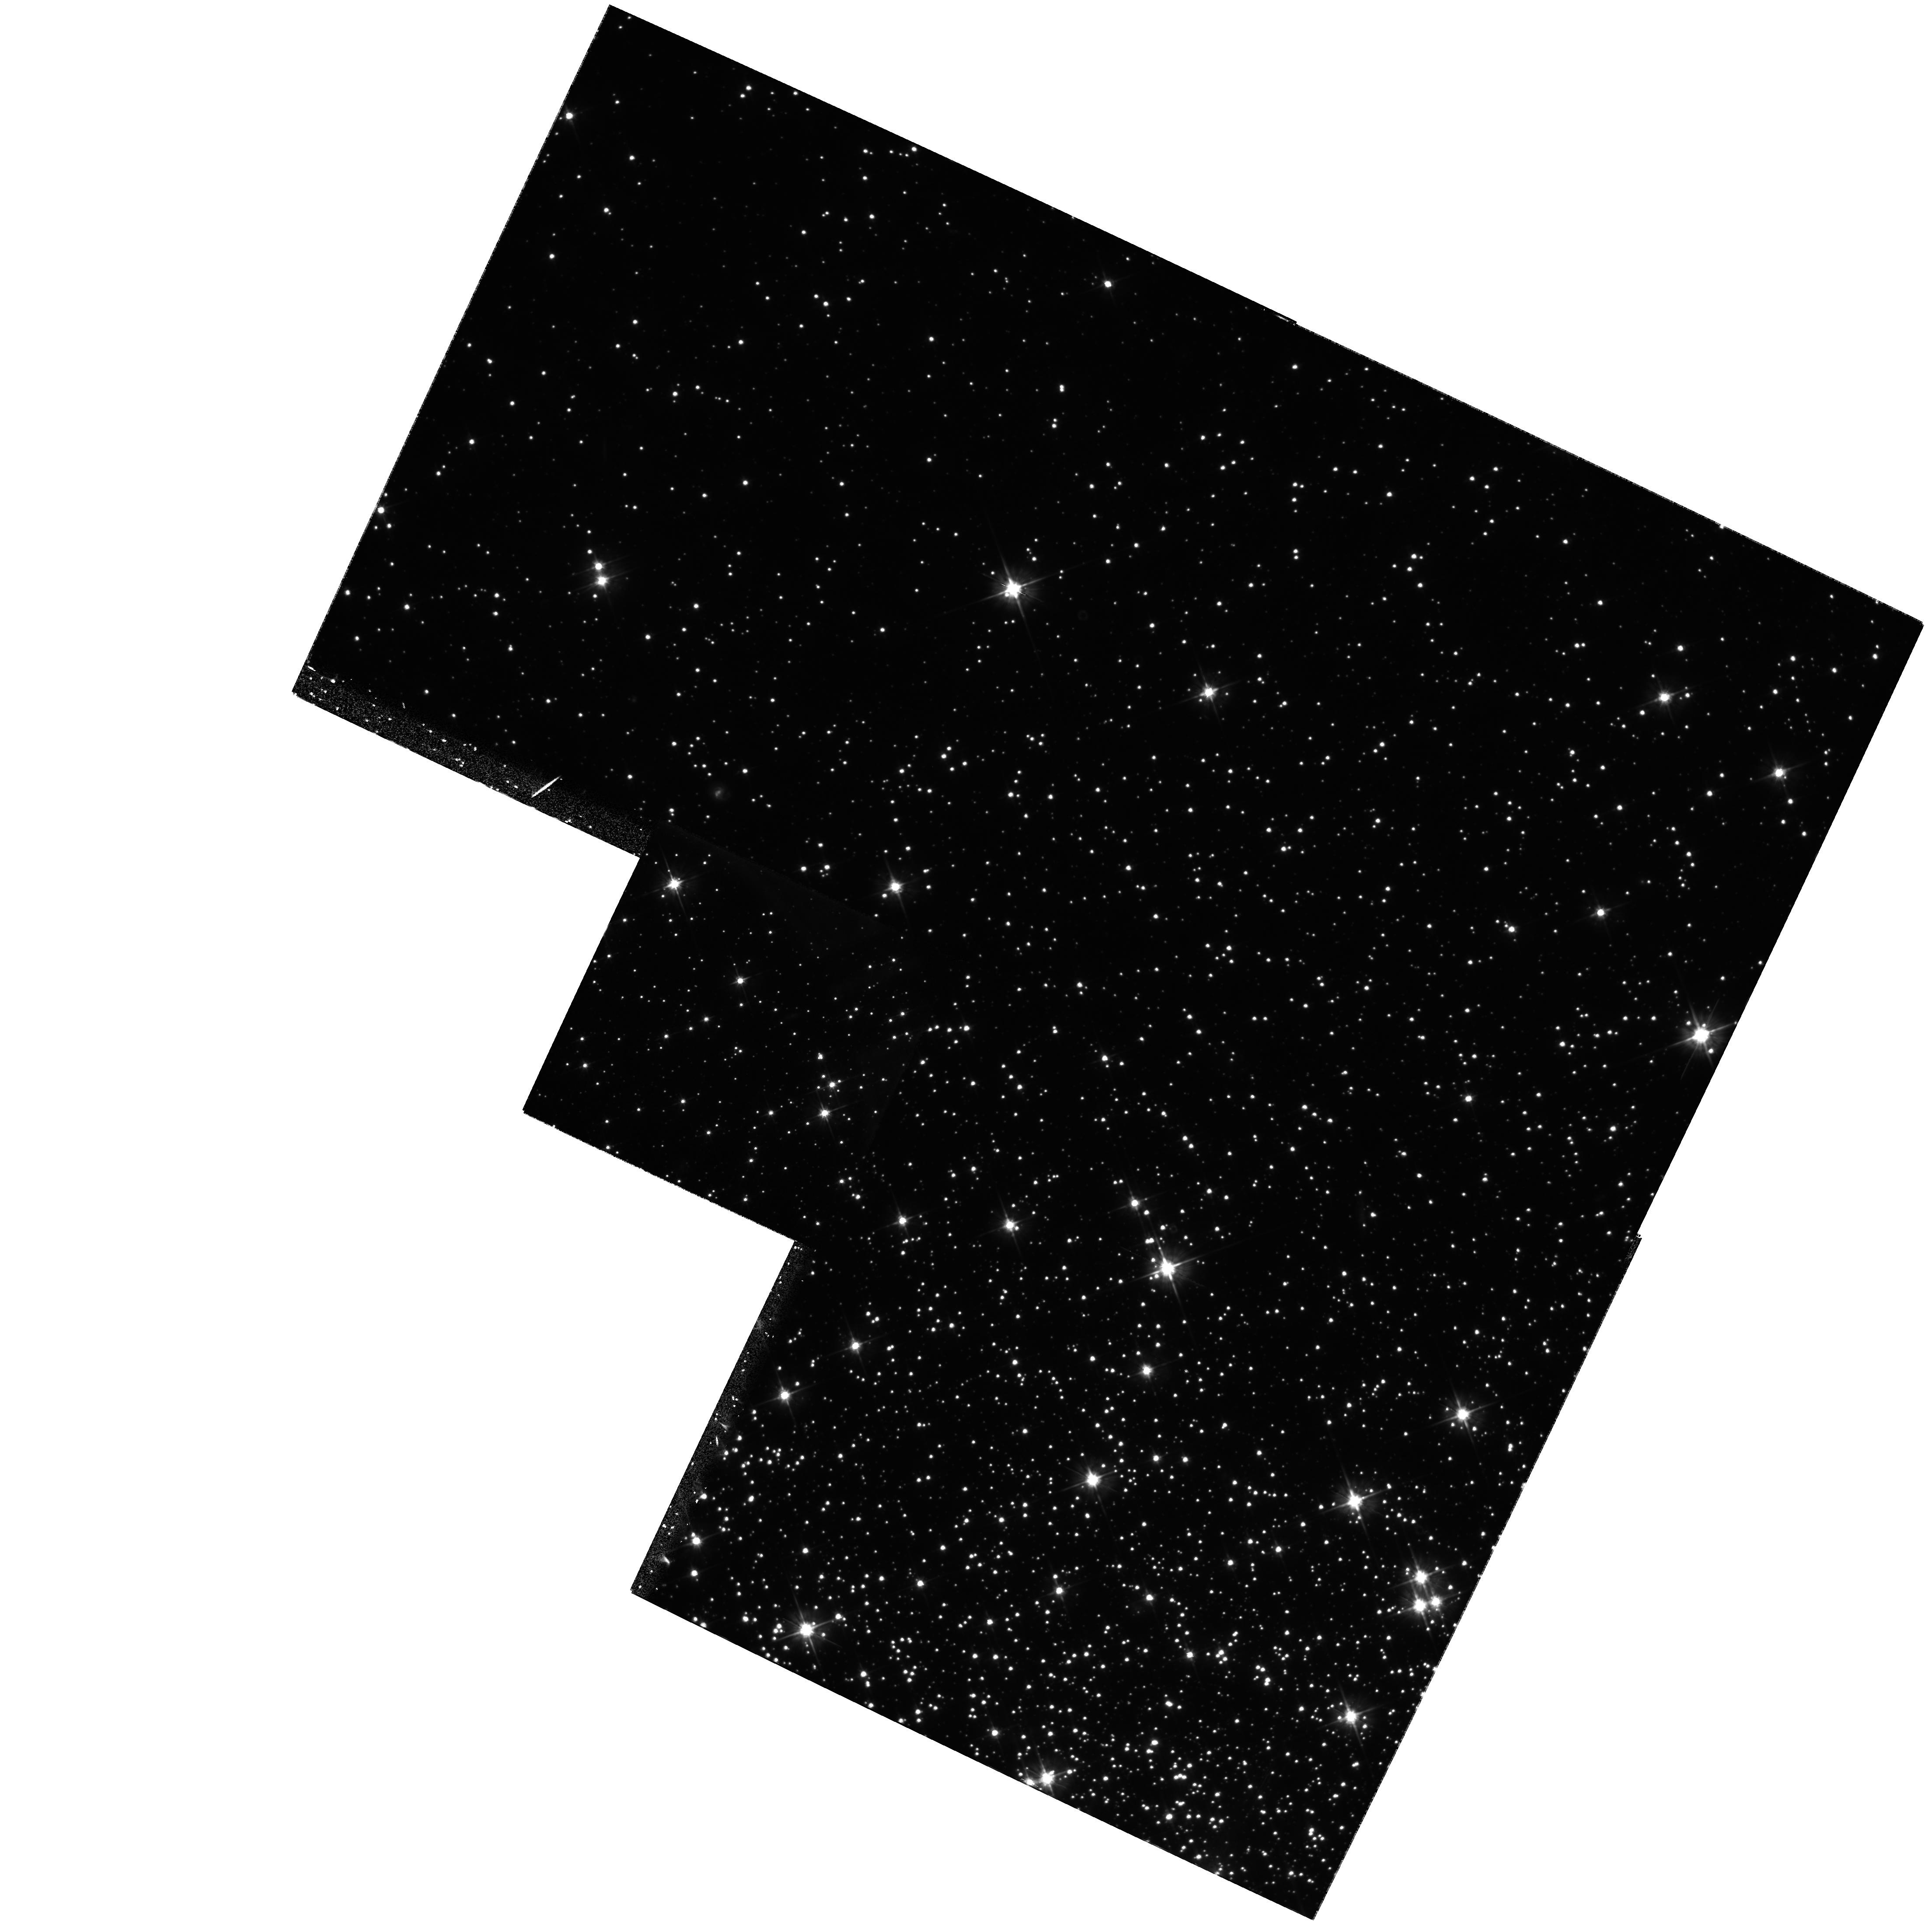
Target: NGC5904
Instrument: WFPC2/PC
Filter: F555W
Exposure: 1.3 h
Observation ID: hst_8310_02_wfpc2_pc_f555w_u5d902

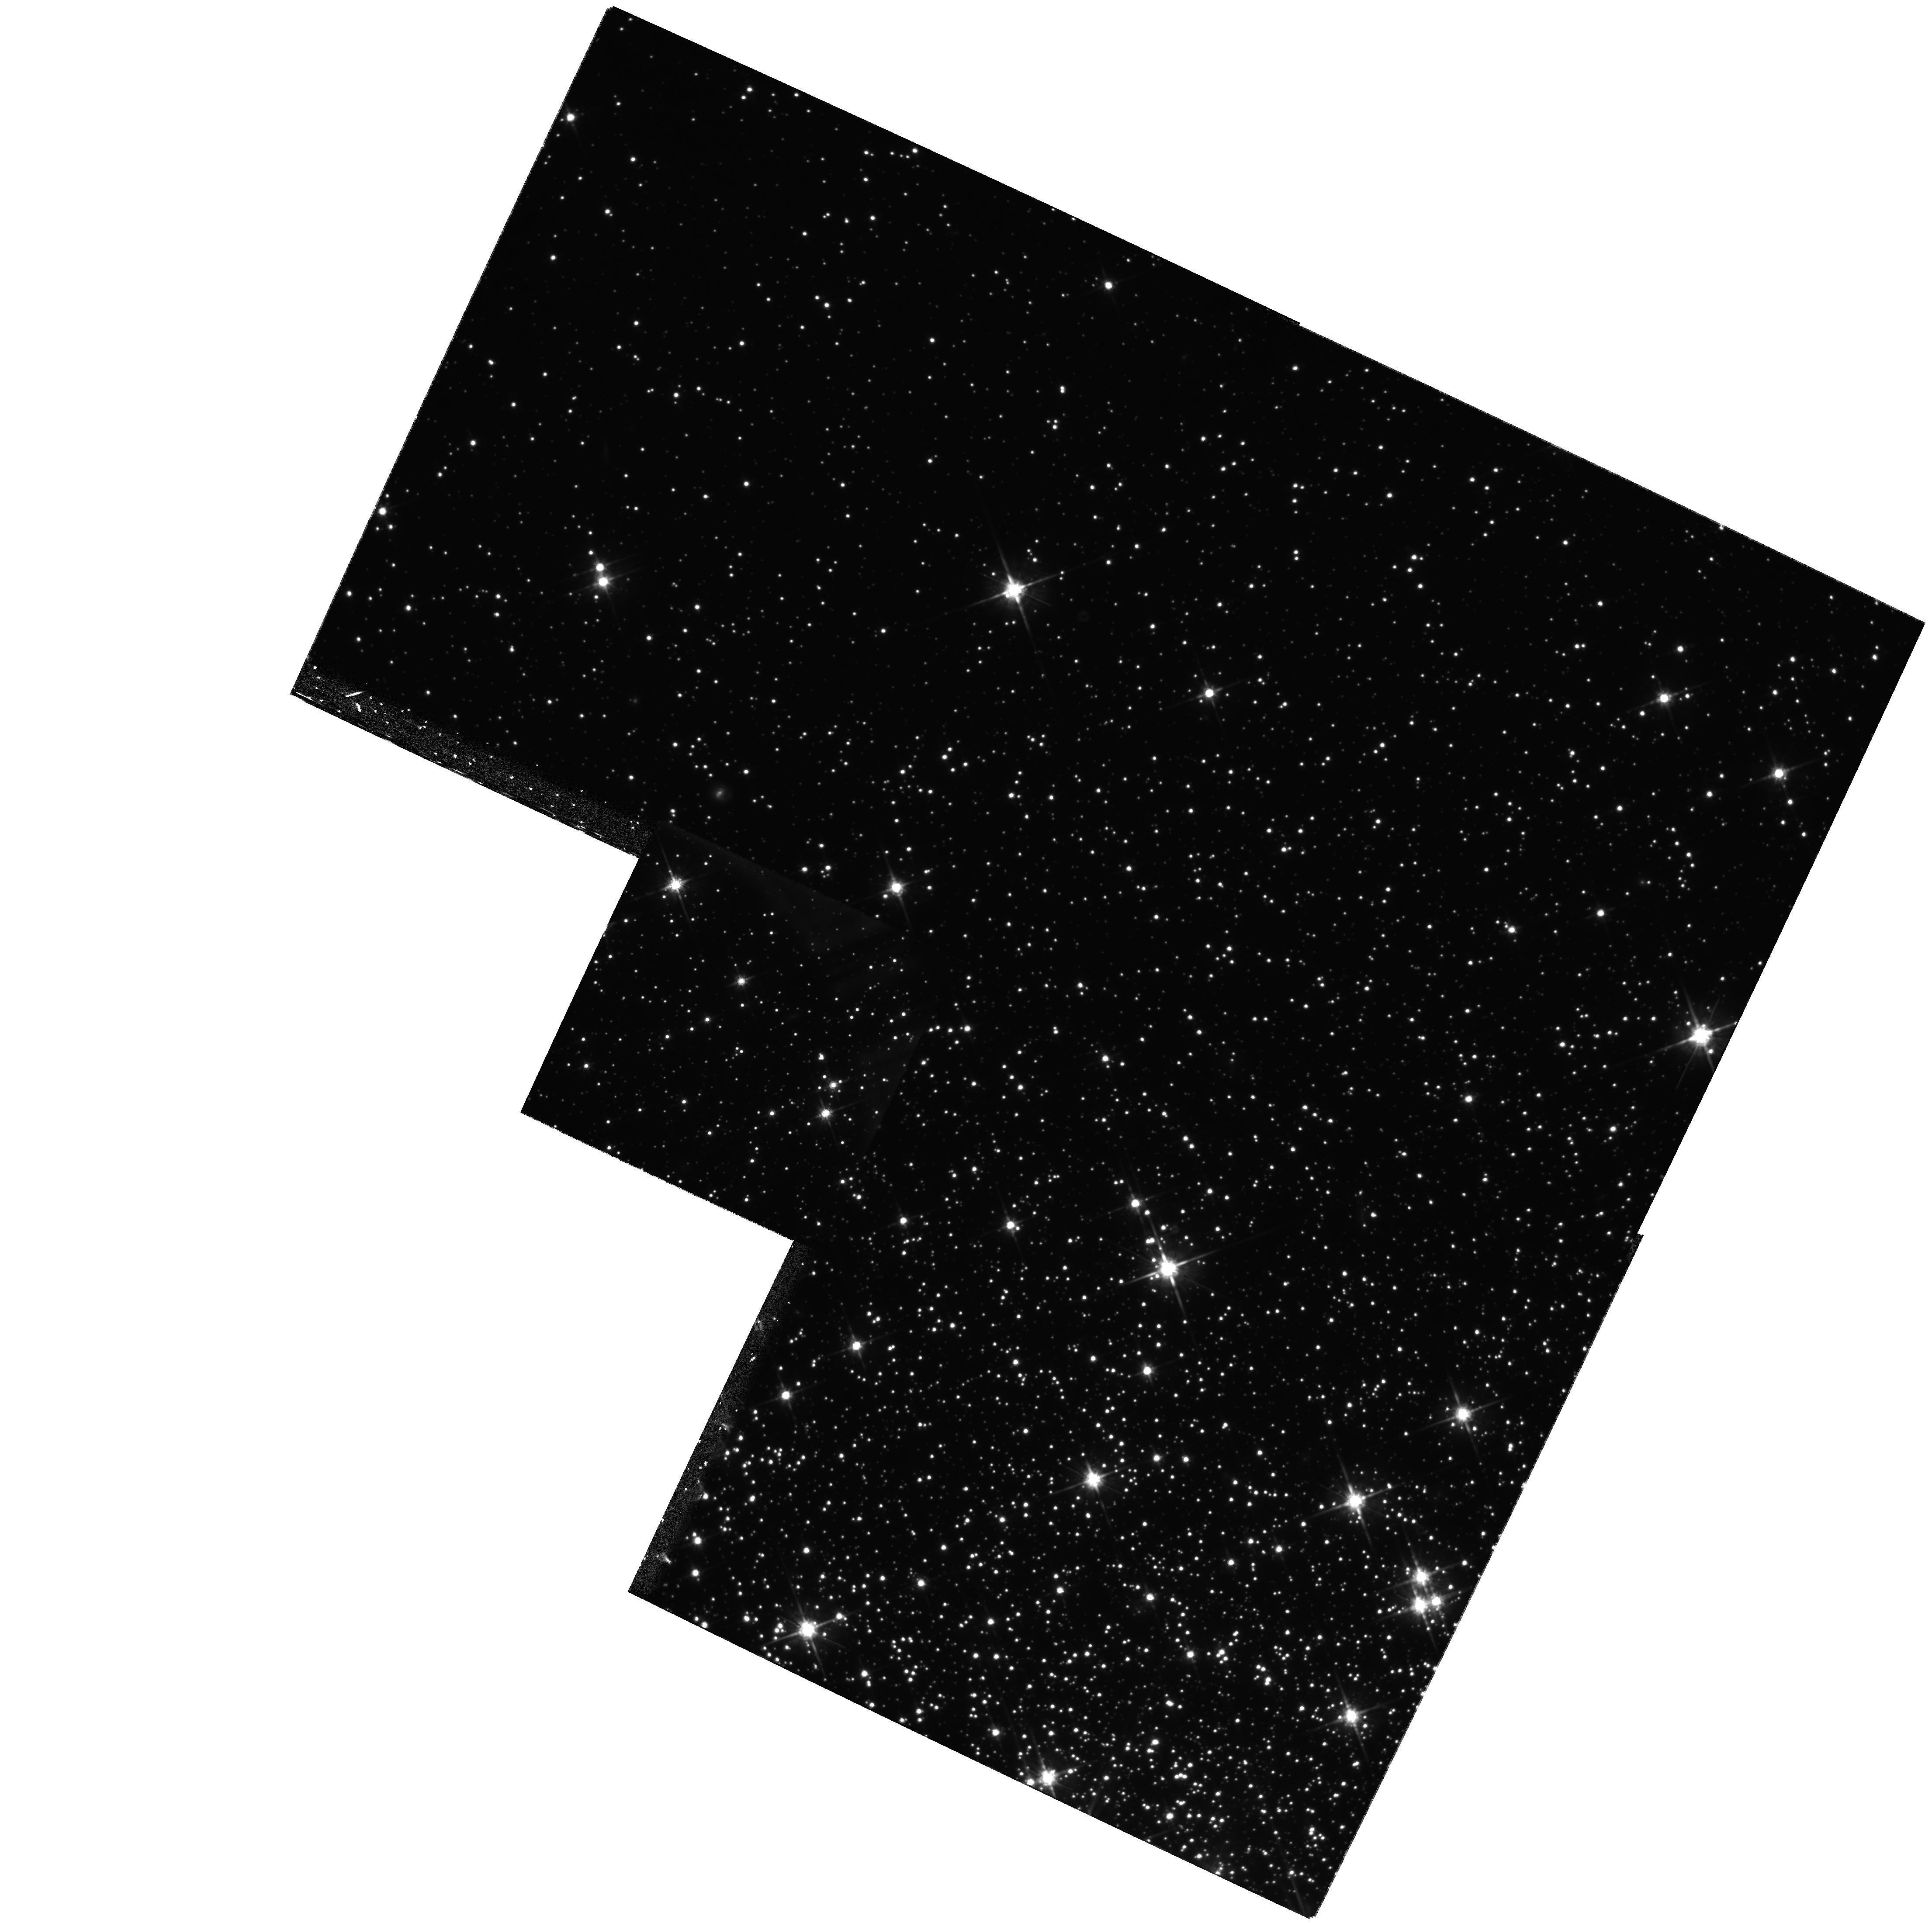
Target: NGC5904
Instrument: WFPC2/PC
Filter: F814W
Exposure: 1.9 h
Observation ID: hst_8310_04_wfpc2_pc_f814w_u5d904

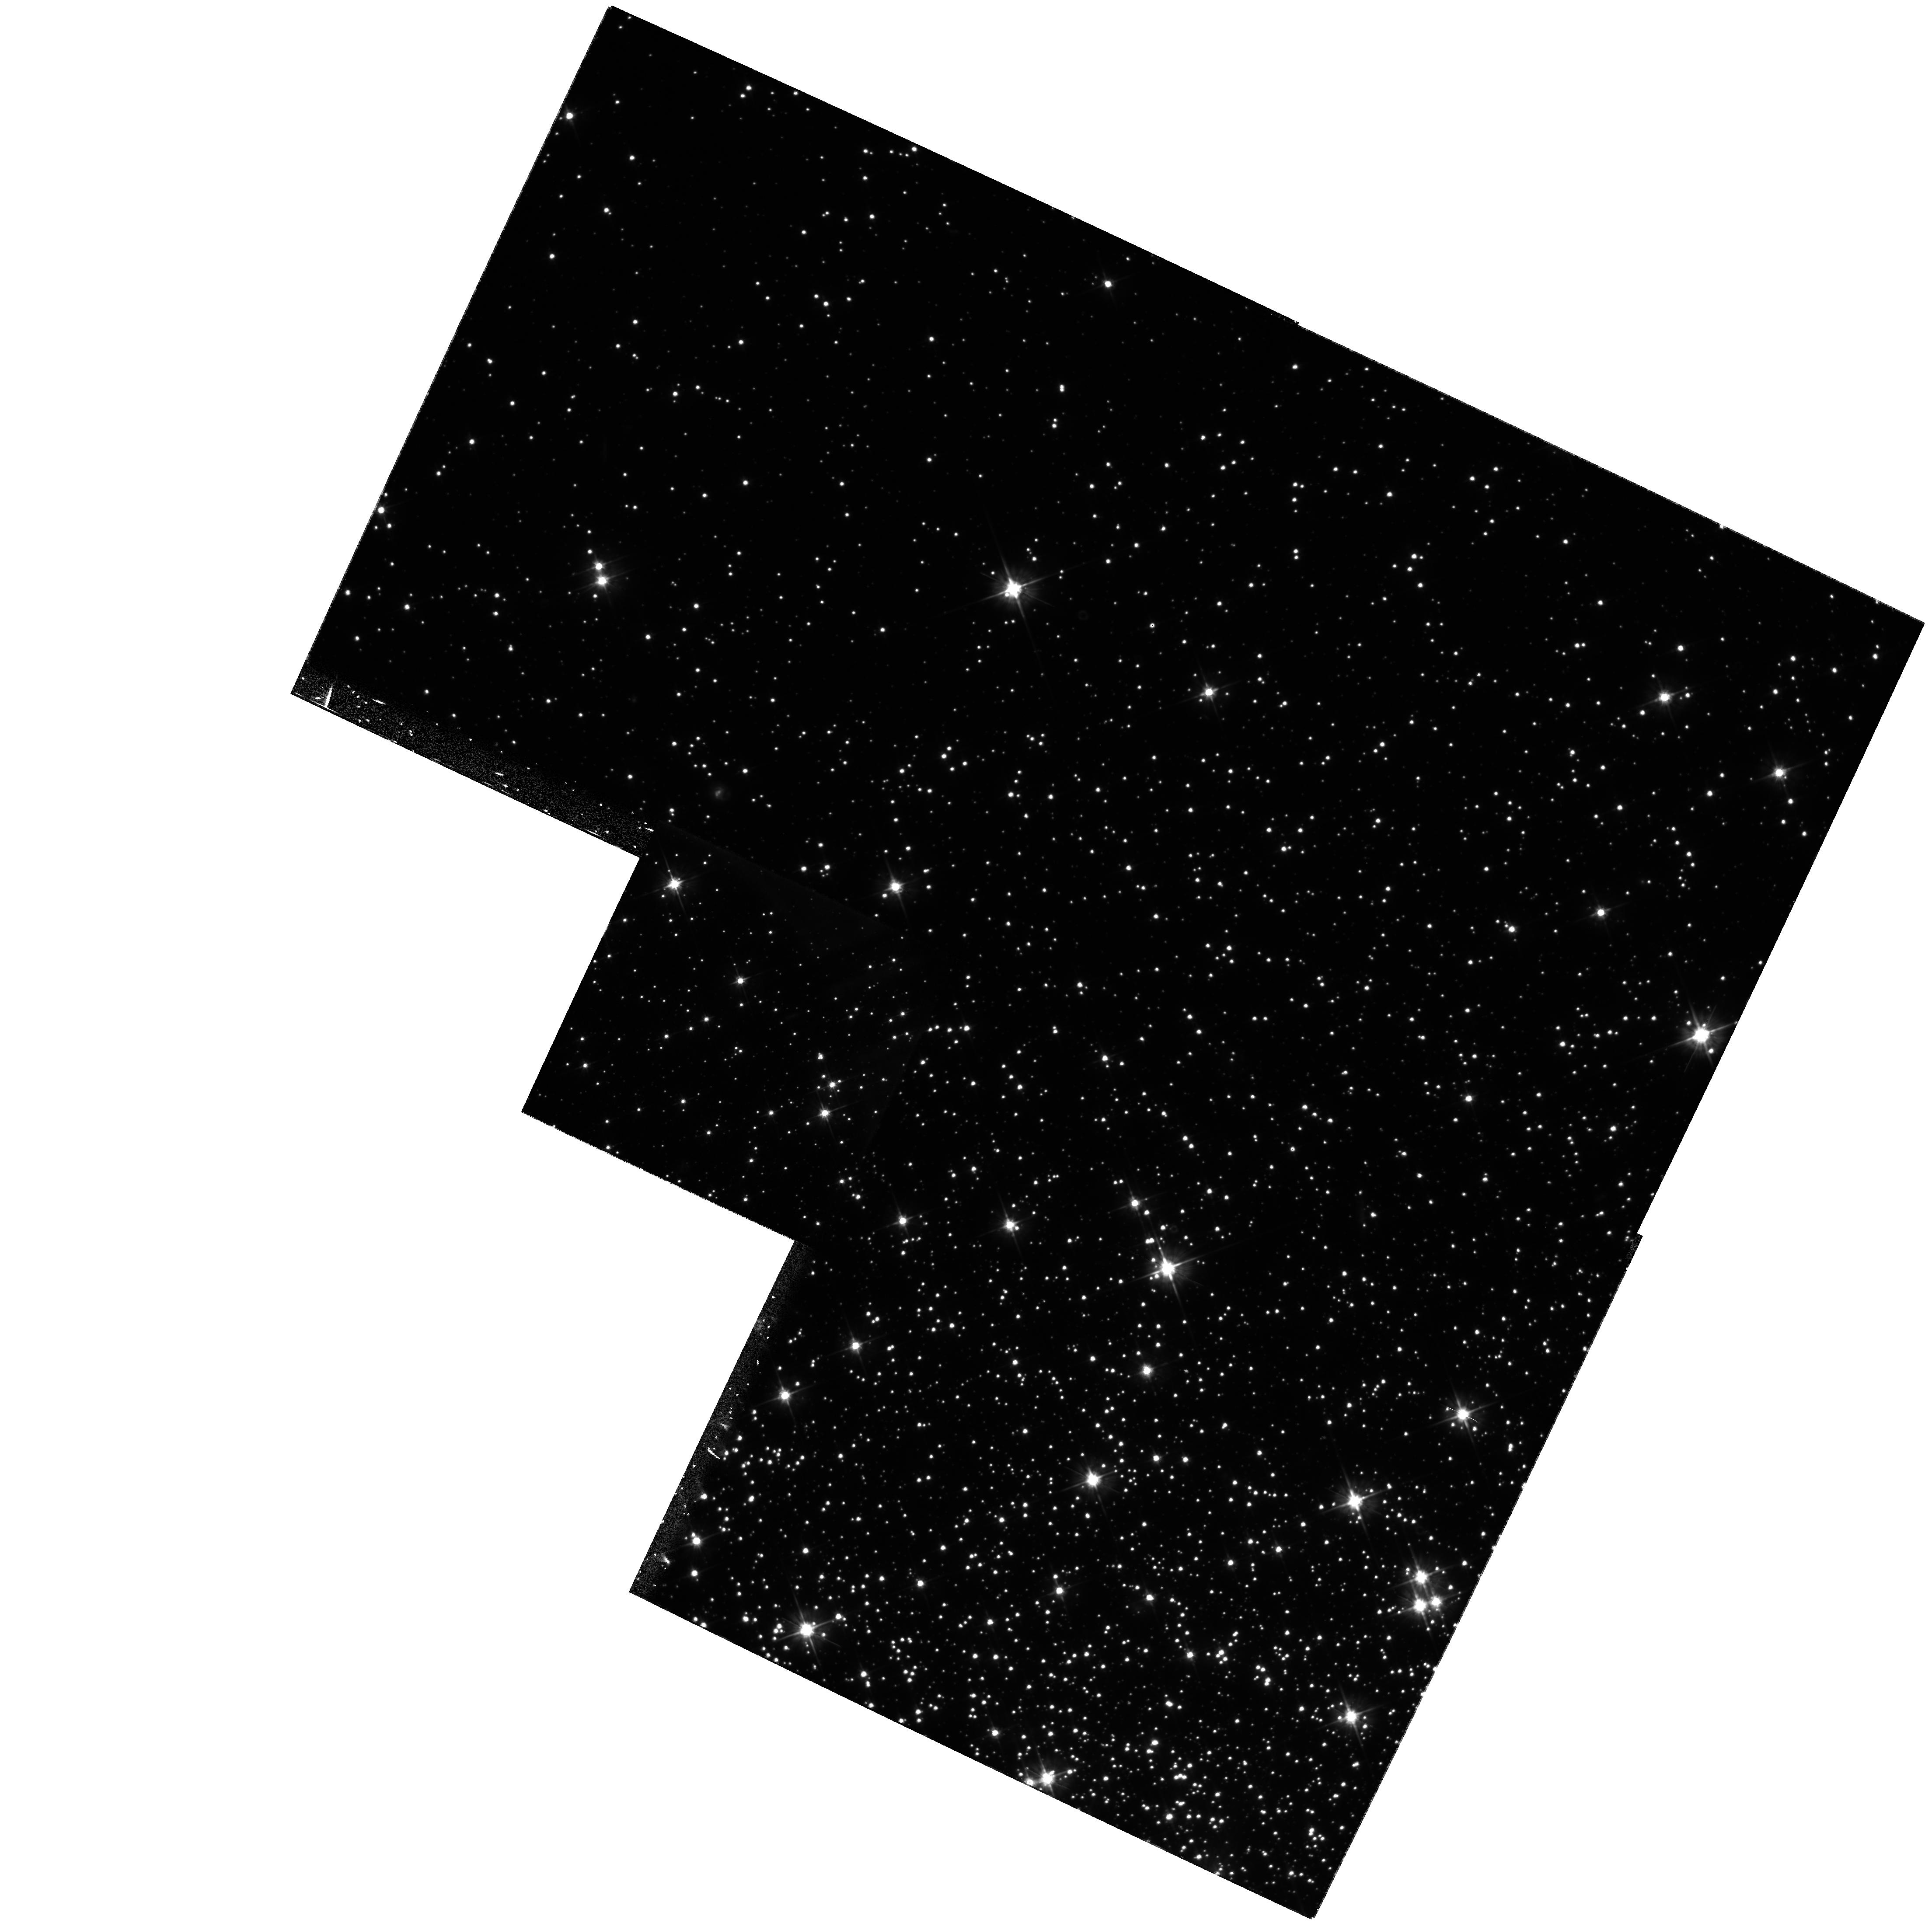
Target: NGC5904
Instrument: WFPC2/PC
Filter: F555W
Exposure: 1.3 h
Observation ID: hst_8310_01_wfpc2_pc_f555w_u5d901

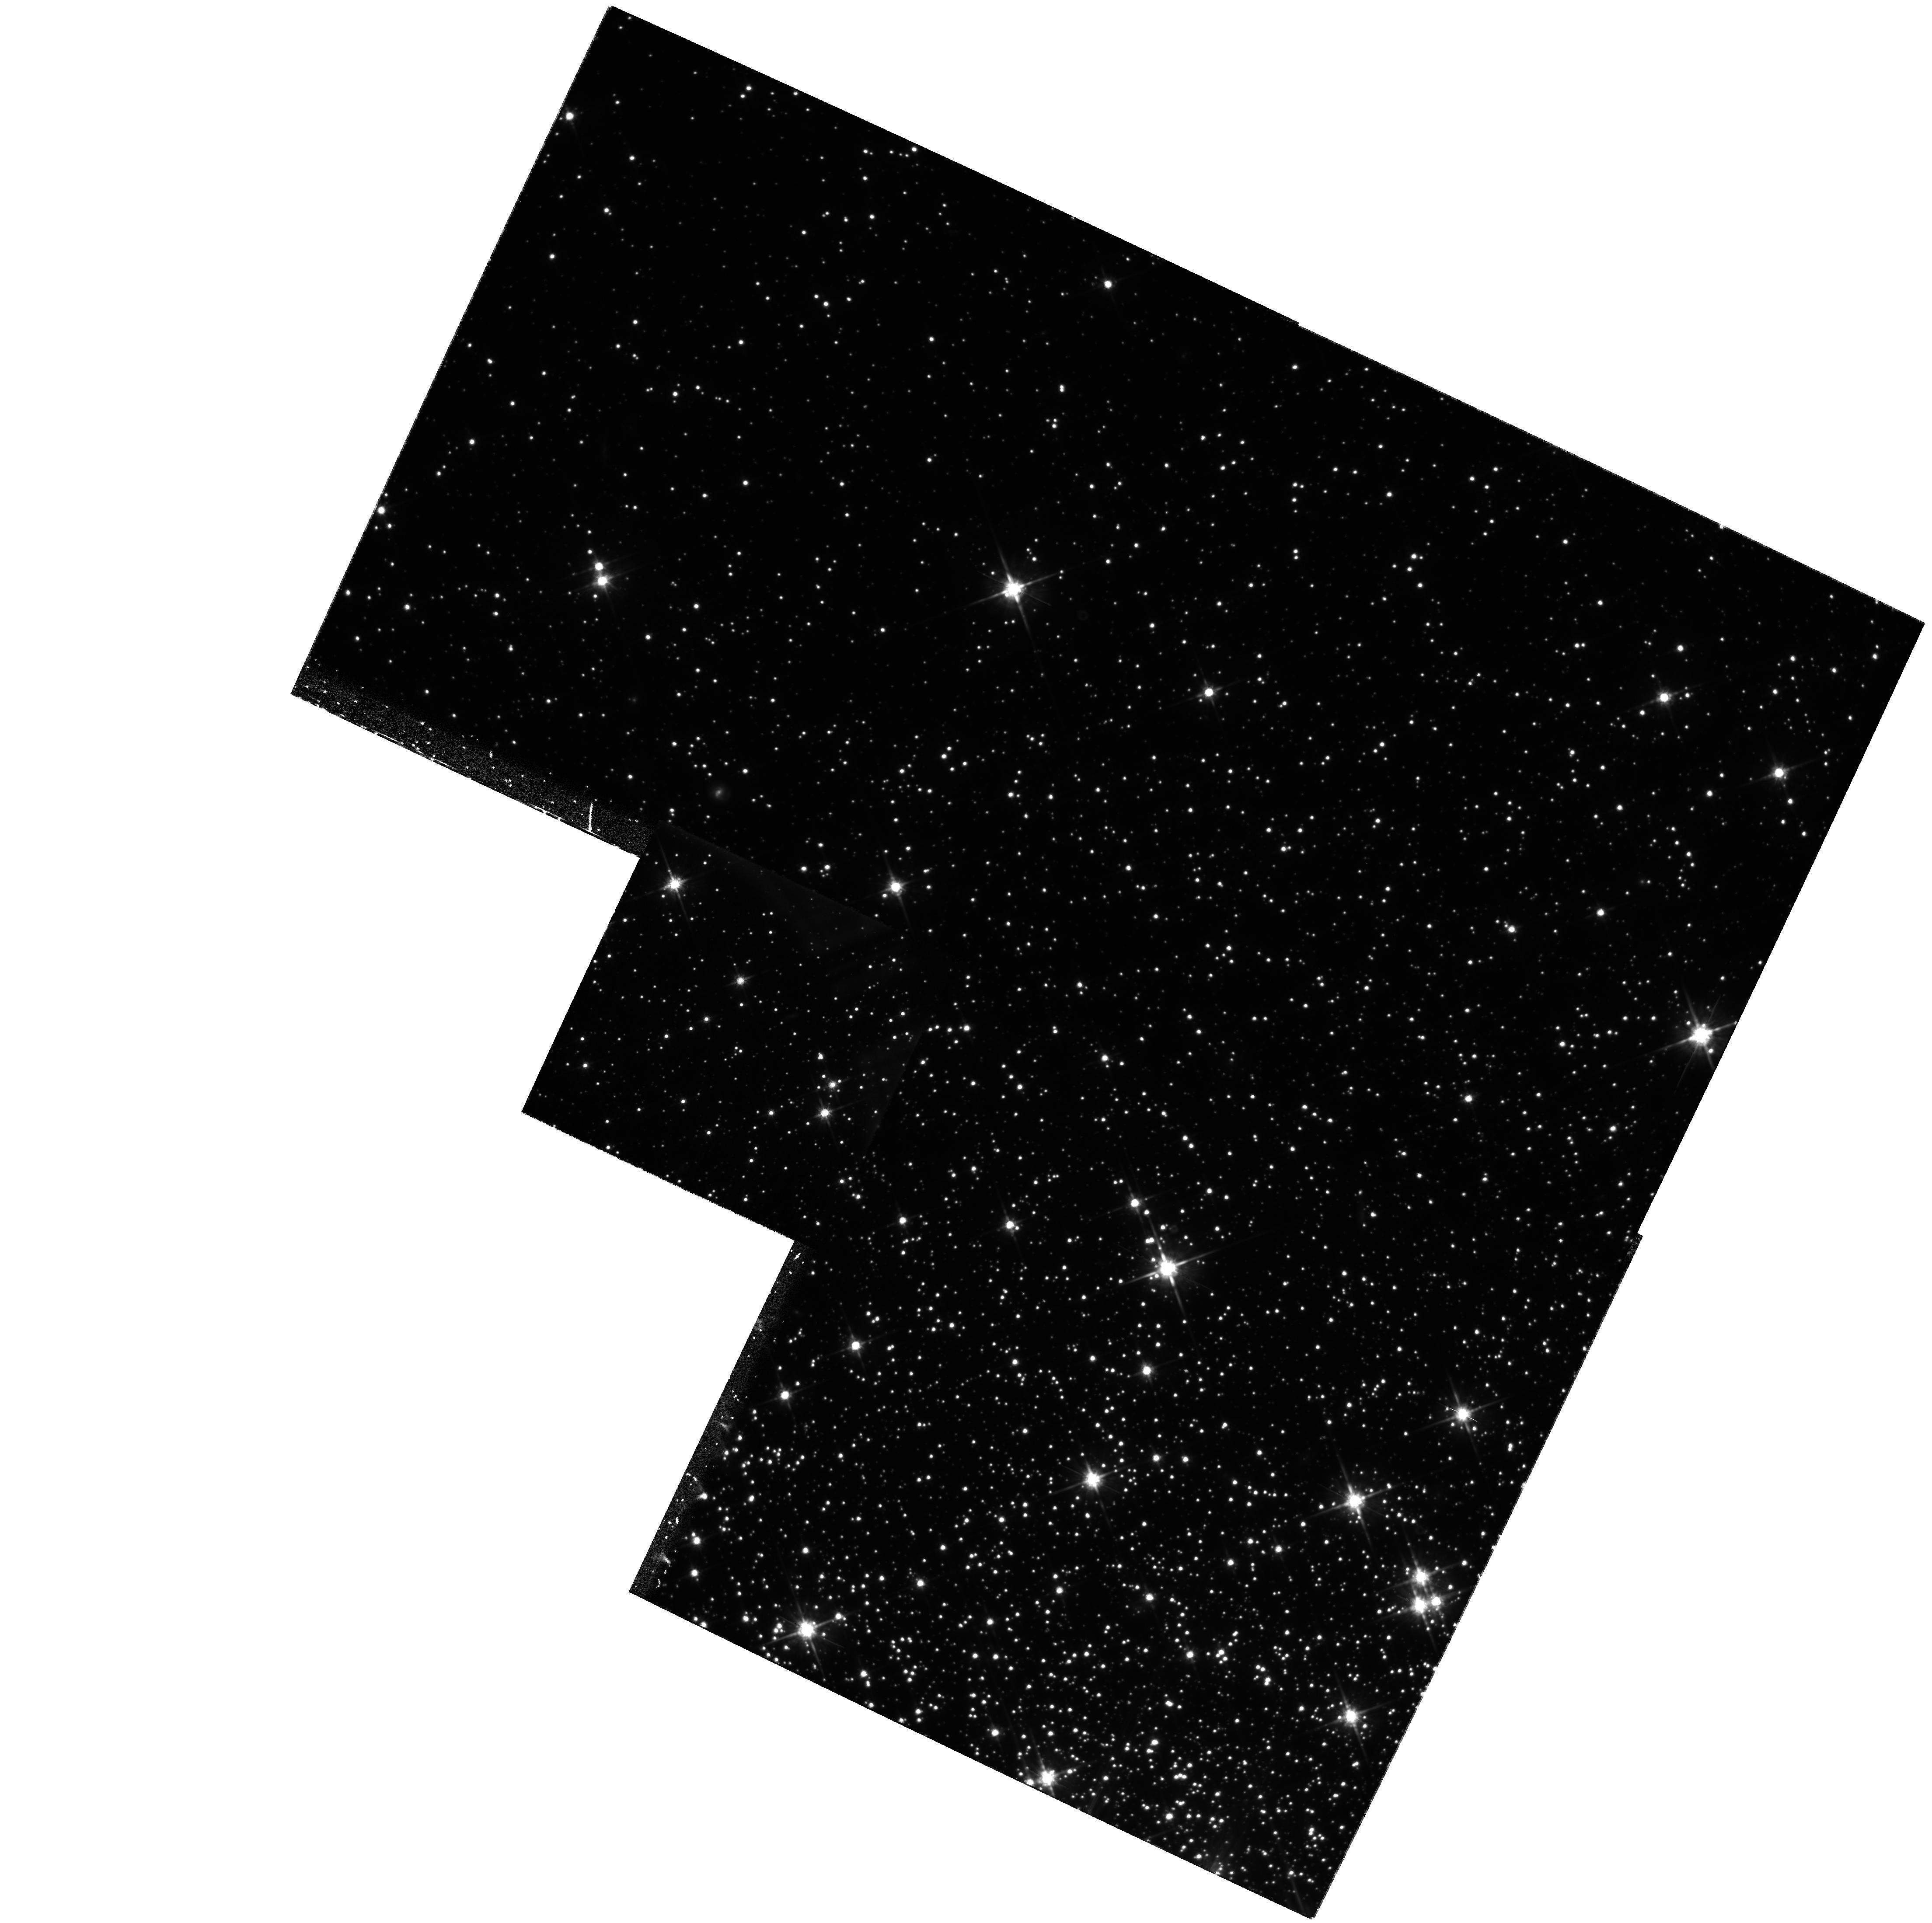
Target: NGC5904
Instrument: WFPC2/PC
Filter: F814W
Exposure: 1.2 h
Observation ID: hst_8310_01_wfpc2_pc_f814w_u5d901

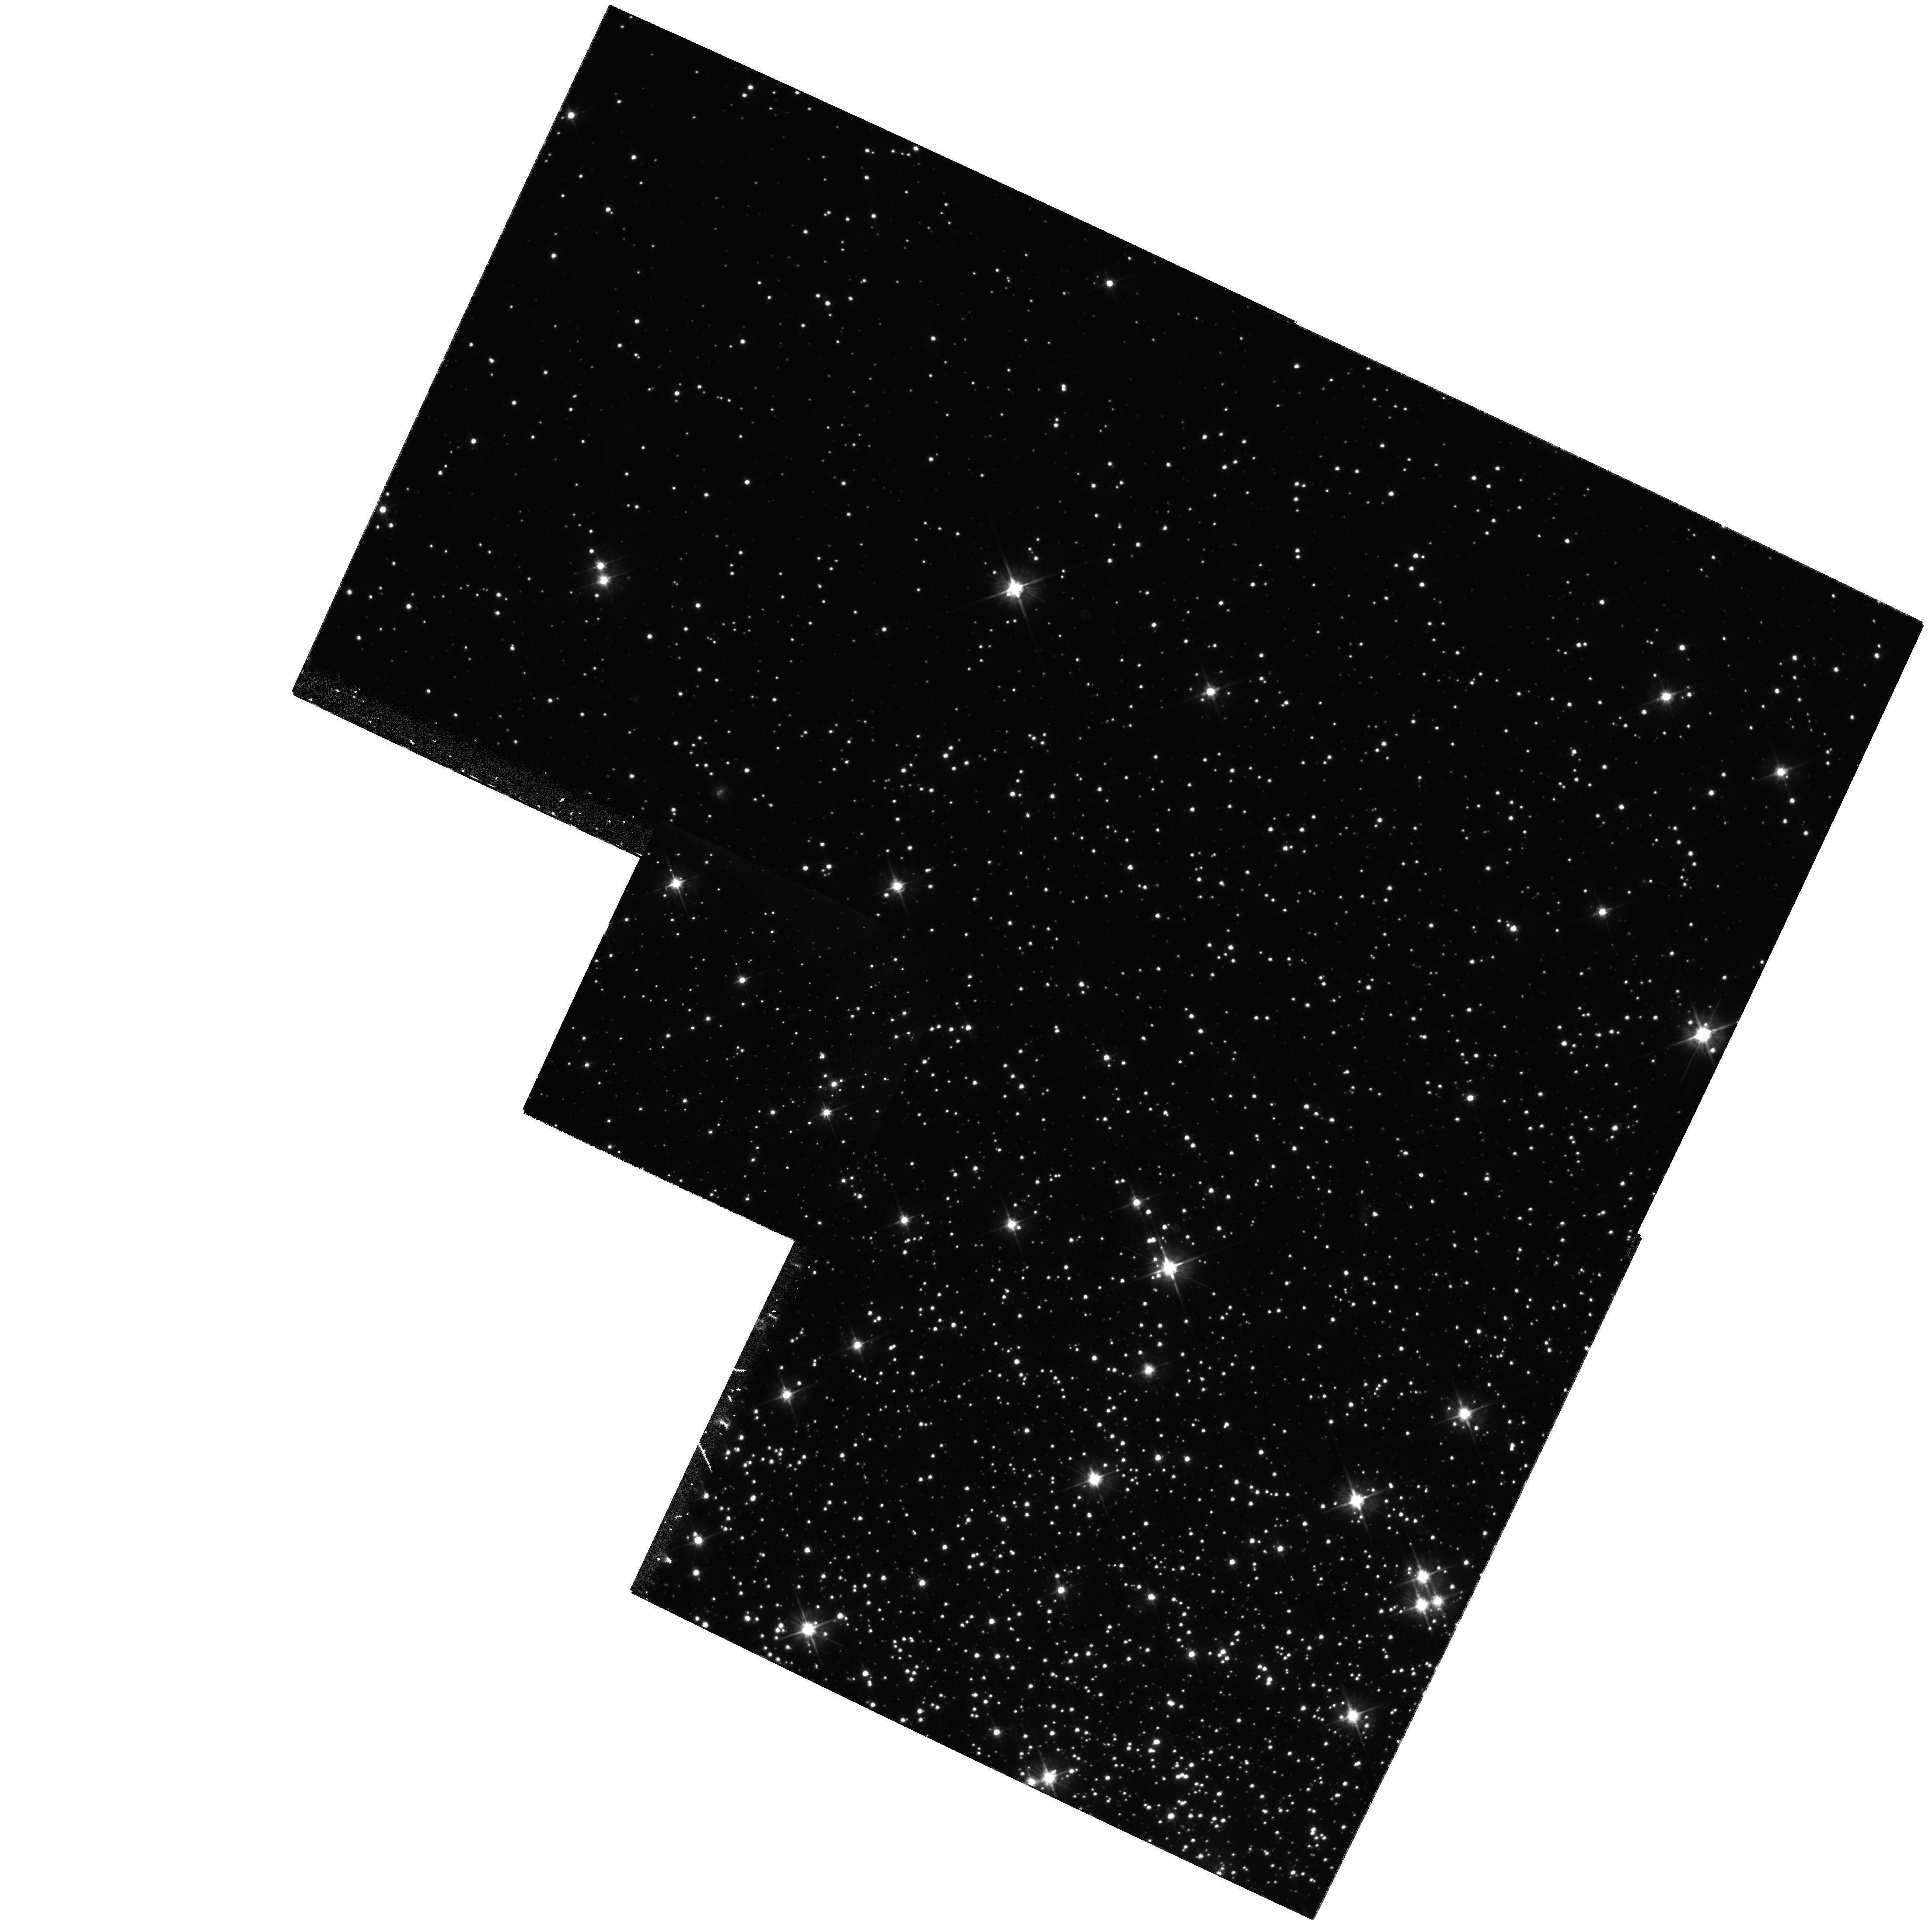
Target: NGC5904
Instrument: WFPC2/PC
Filter: F555W
Exposure: 1.3 h
Observation ID: hst_8310_03_wfpc2_pc_f555w_u5d903

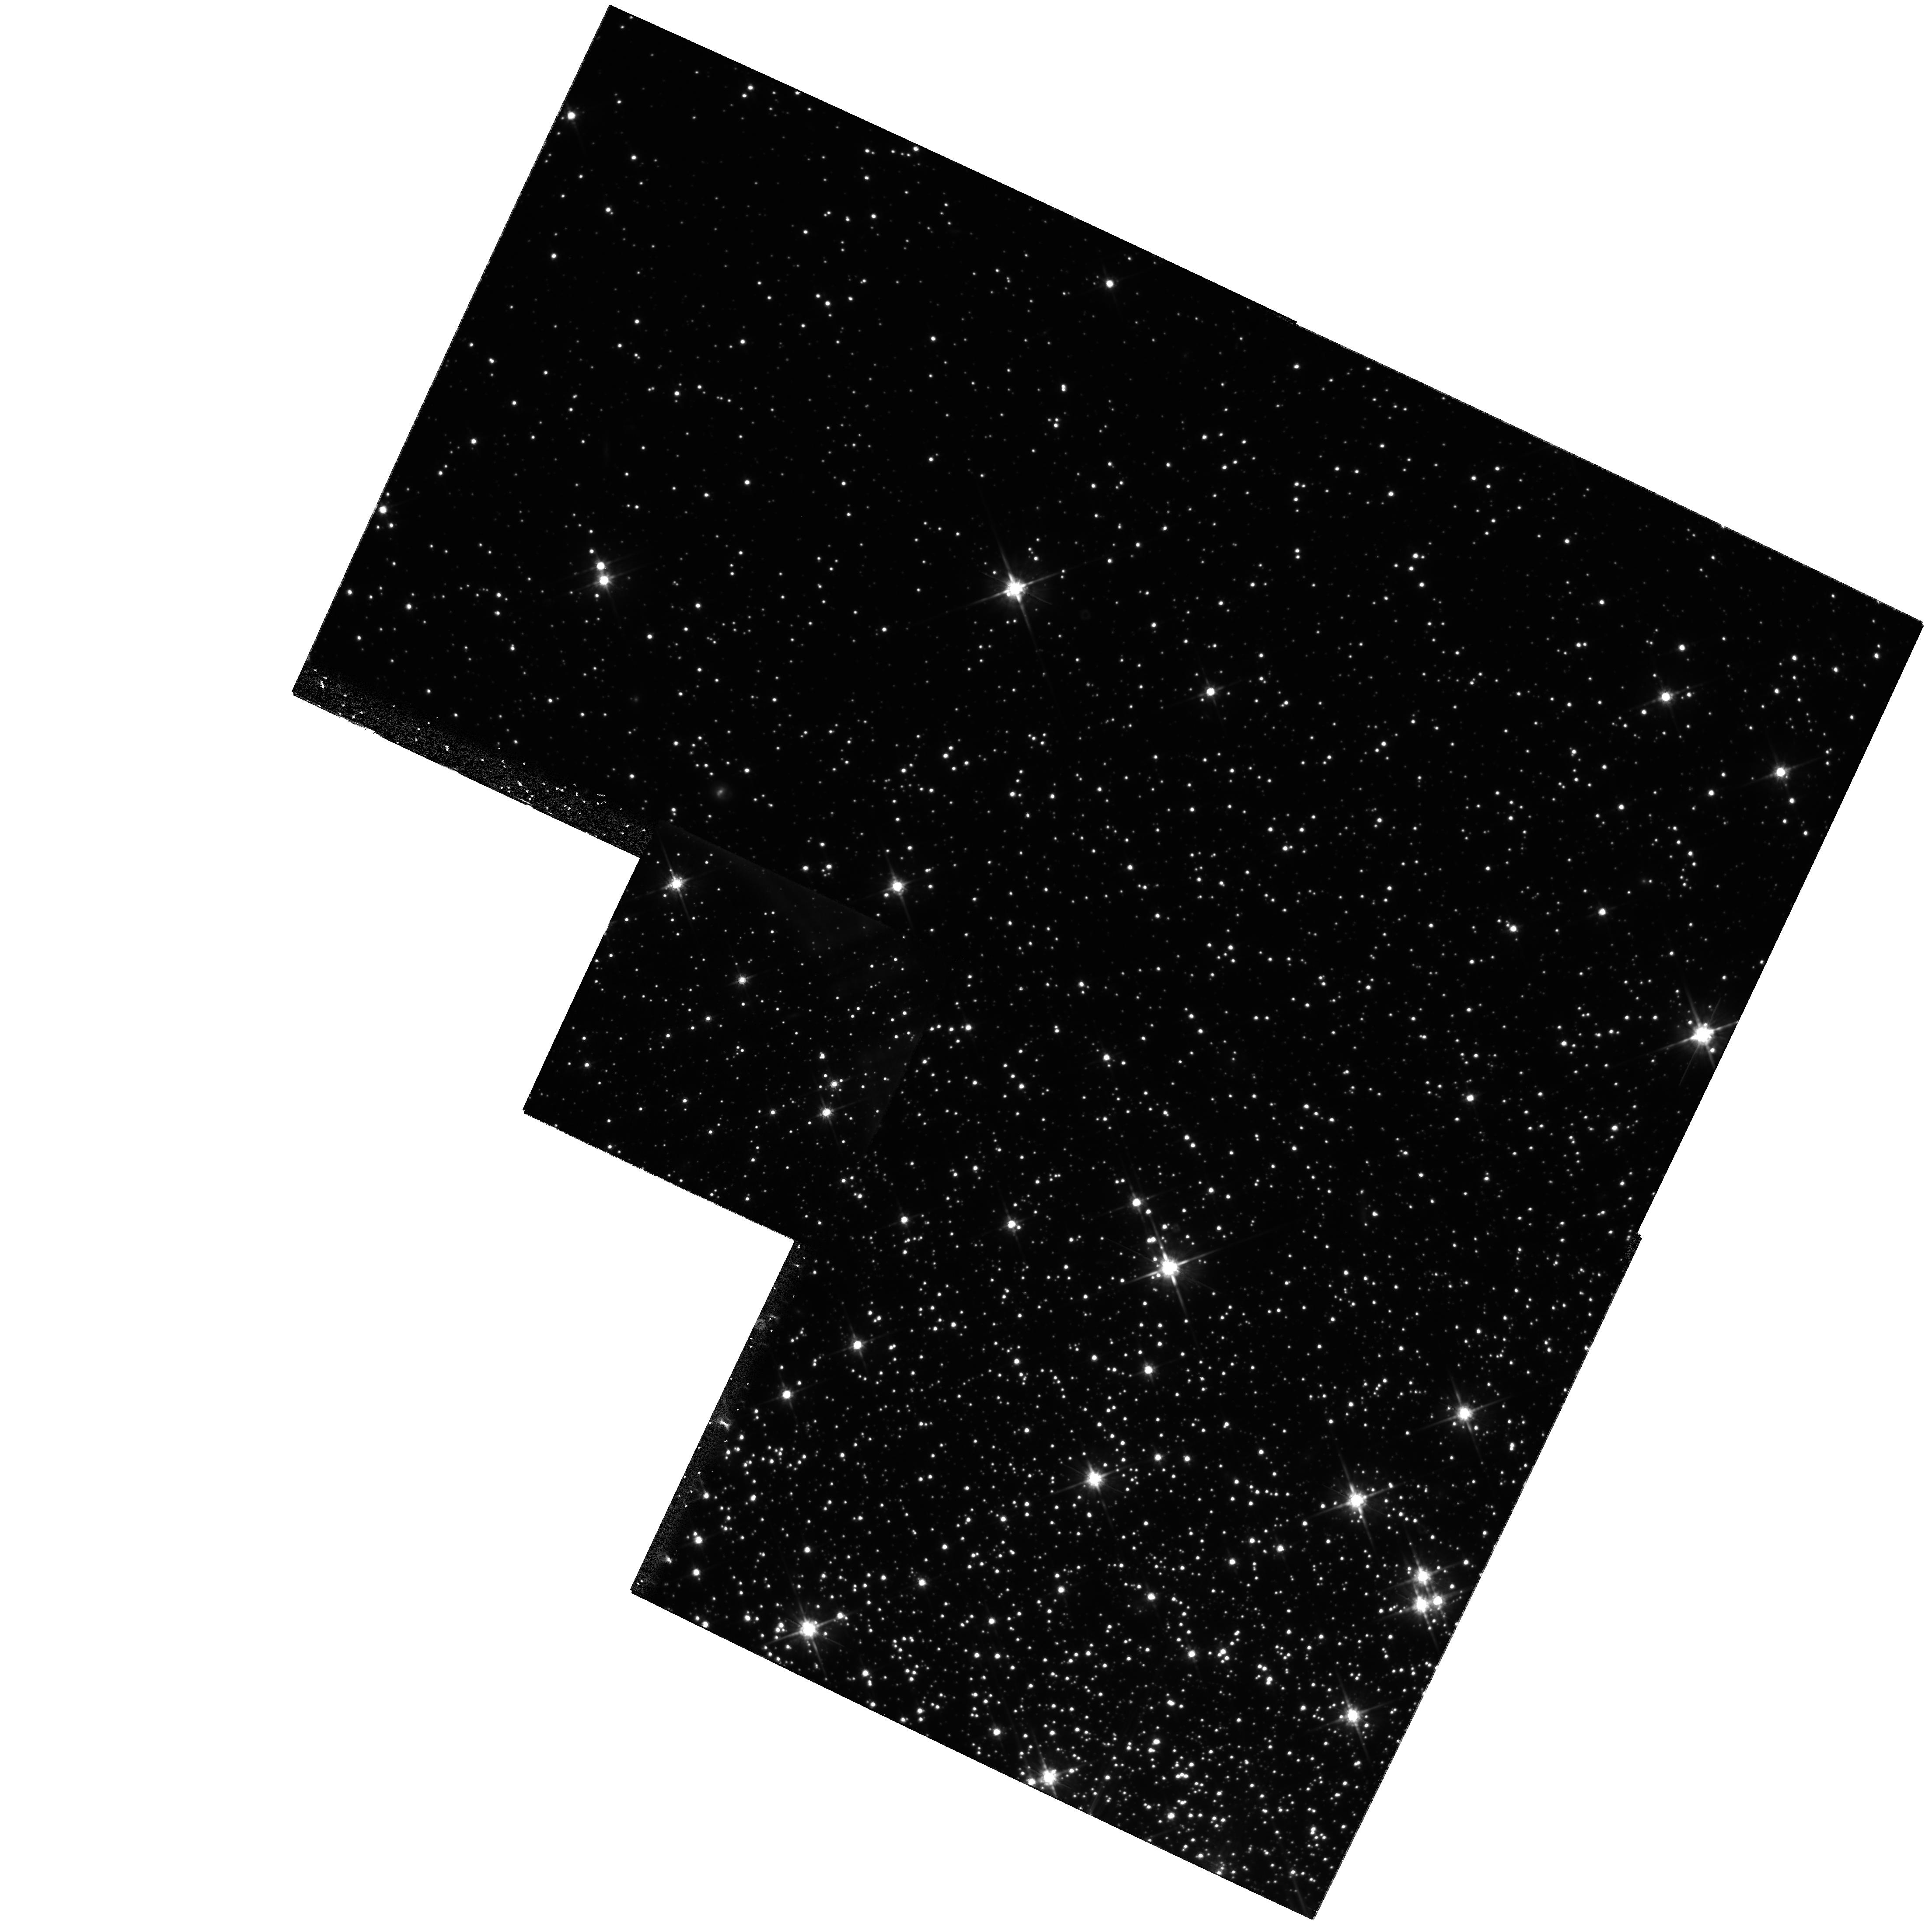
Target: NGC5904
Instrument: WFPC2/PC
Filter: F814W
Exposure: 1.2 h
Observation ID: hst_8310_03_wfpc2_pc_f814w_u5d903

White Dwarf Distances to Globular Clusters and the RR Lyrae Luminosity Calibration -- M5. (PI: Layden, Andrew C.)

Despite the efforts of Hipparcos, the RR Lyrae absolute magnitude calibration, M_V(RR), remains uncertain at a level which critically compromises these stars' use as standard candles. This uncertainty propagates into globular cluster ages, Galactic formation scenarios, limits on the age of the Universe, and estimates of the Hubble Constant. Reviewers have concluded that fitting globular cluster white dwarf (WD) sequences to field WDs with observed trigonometric parallaxes, or to theoretical WD cooling curves, has the potential to provide a precise estimate of M_V(RR). However, data on WDs in globular clusters are lacking. We propose deep HST WFPC2 imaging in F555W and F814W of the WD sequence in a nearby globular rich in RR Lyrae, NGC 5904 (M5). We describe our plans for the observations and analysis, and estimate that our resulting M_V(RR) value will be accurate to 0.06 mag (random) plus 0.05 mag (systematic) -- more precise than existing methods. We request parallel i maging observations using STIS to detect variable stars in the cluster. We hope to discover and measure periods of eclipsing contact binaries, which will provide an independent distance estimate. We will also derive deep luminosity functions for this intermediate metallicity globular.